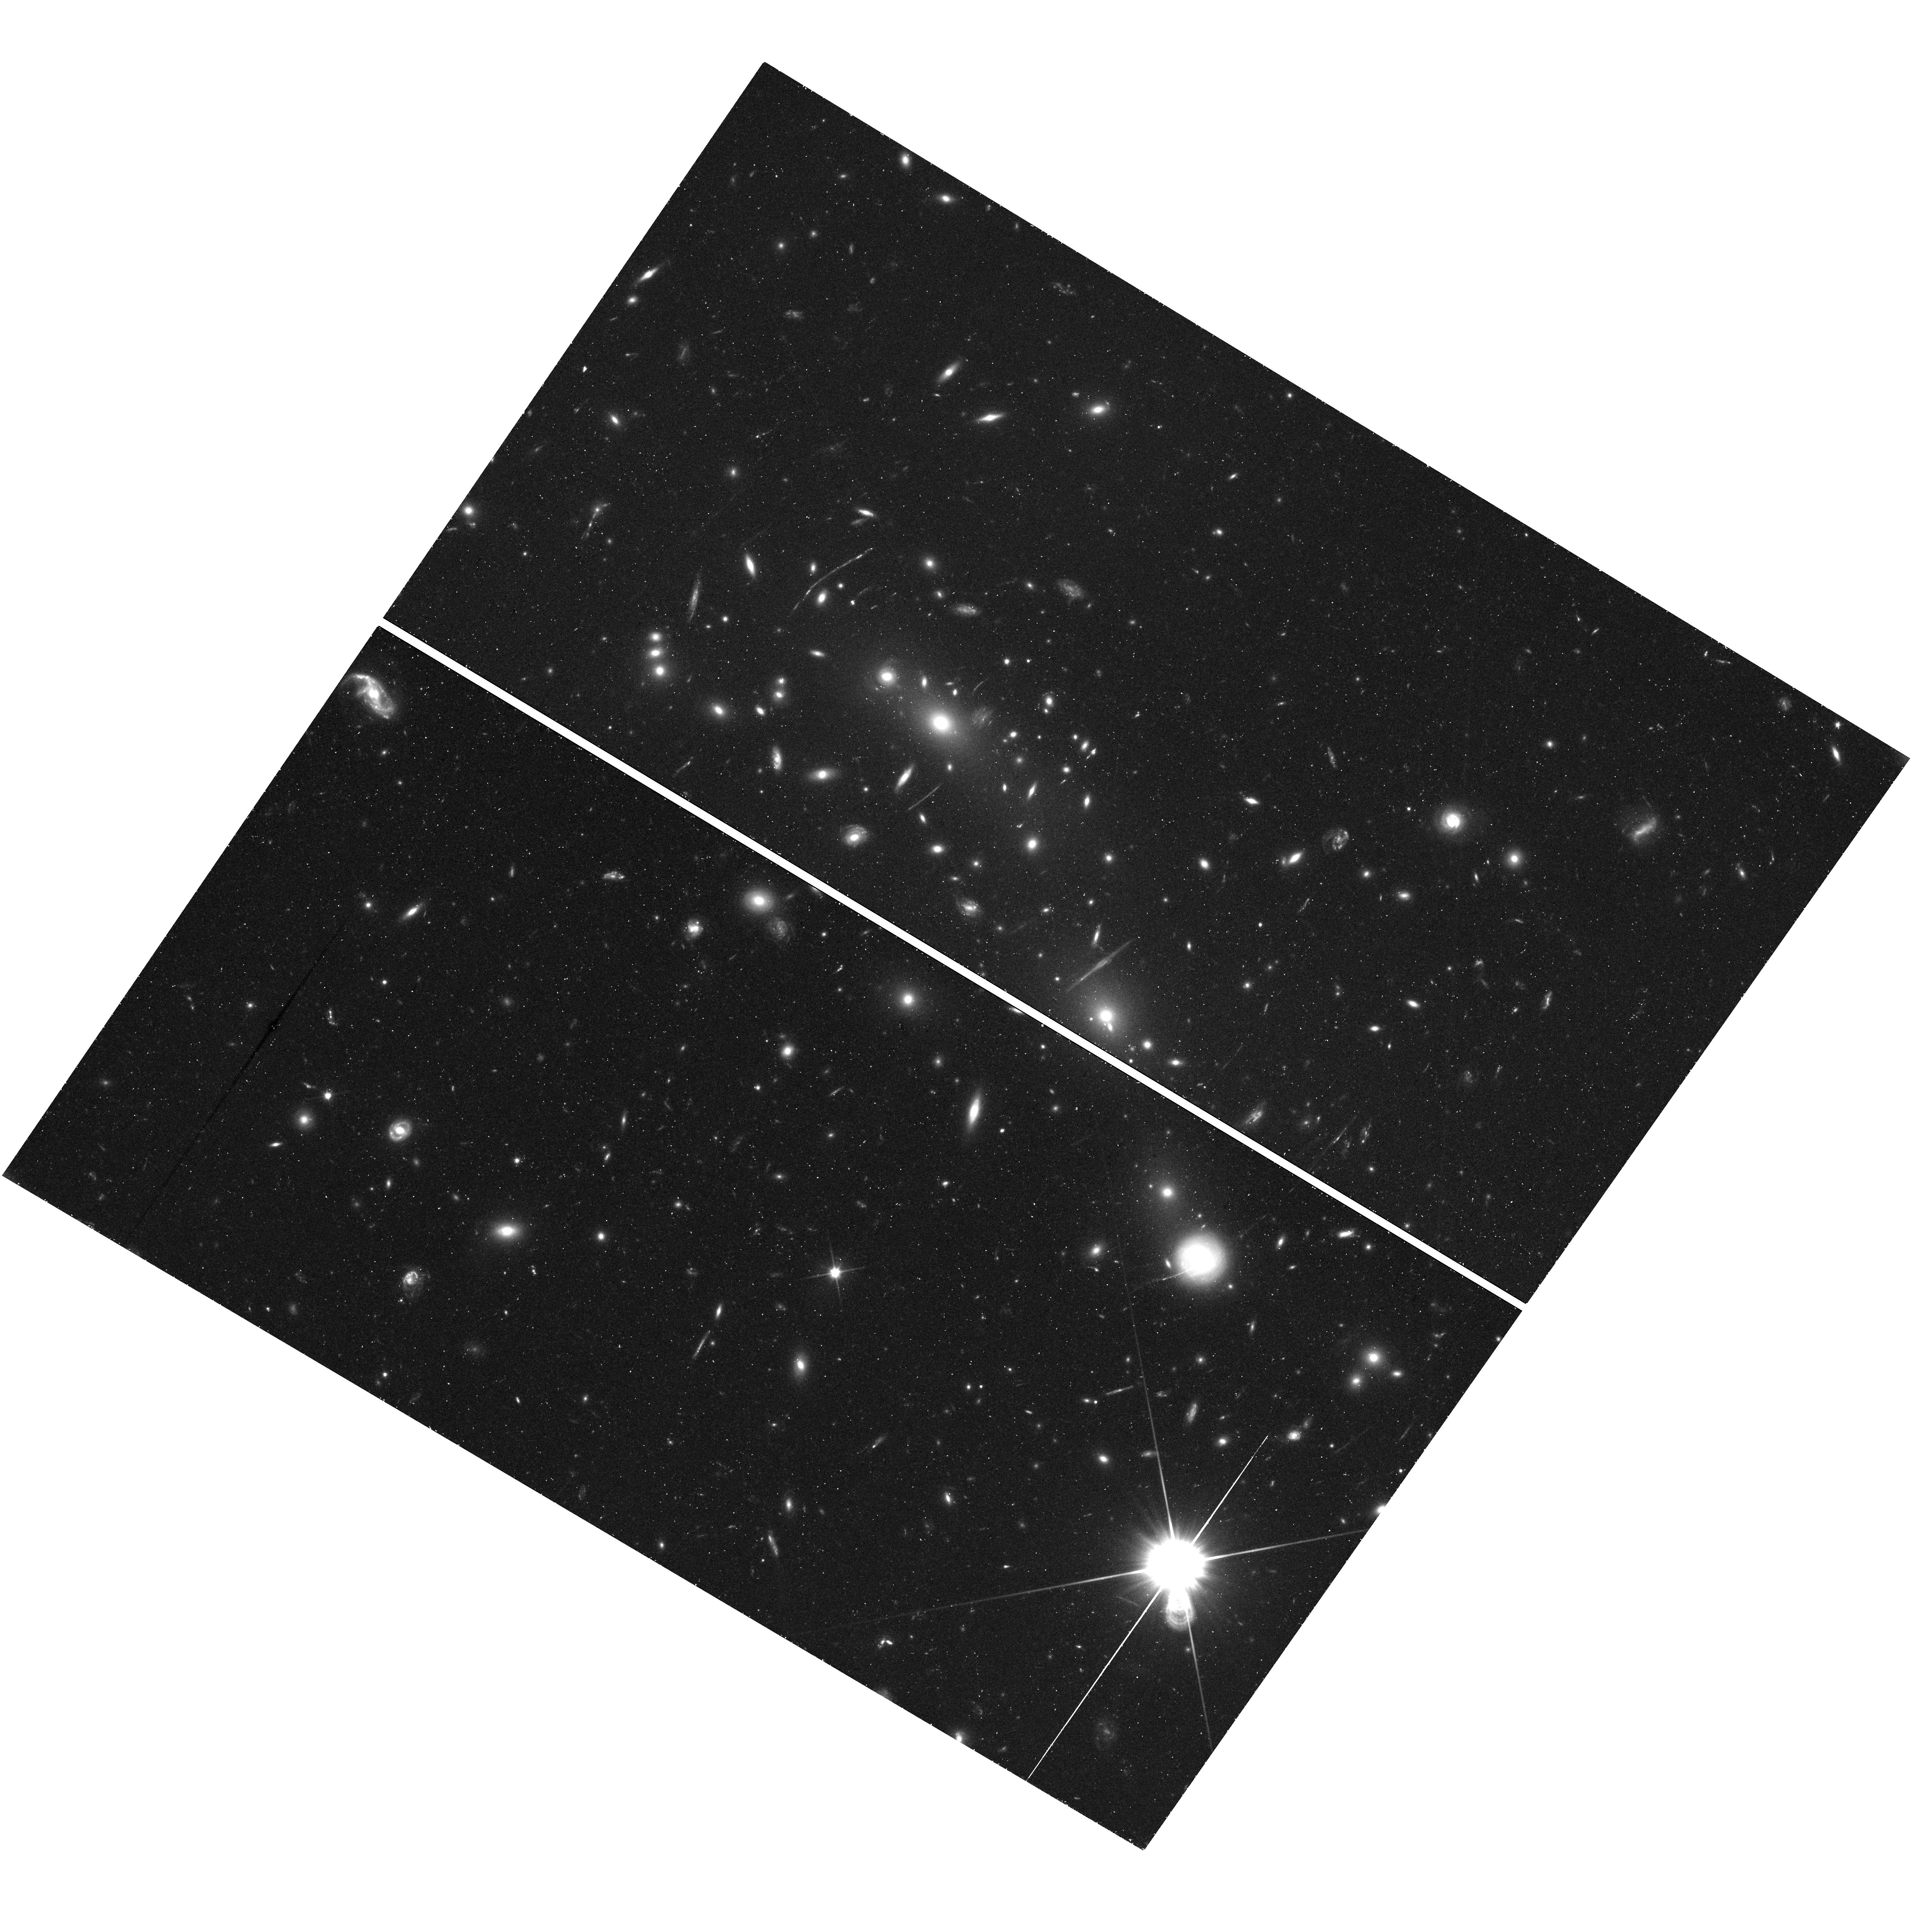
Target: MACSJ0416.1-2403. Instrument: WFC3/UVIS. Filter: F350LP. Exposure: 43 min. Observation ID: hst_16278_a7_wfc3_uvis_f350lp_iecda7

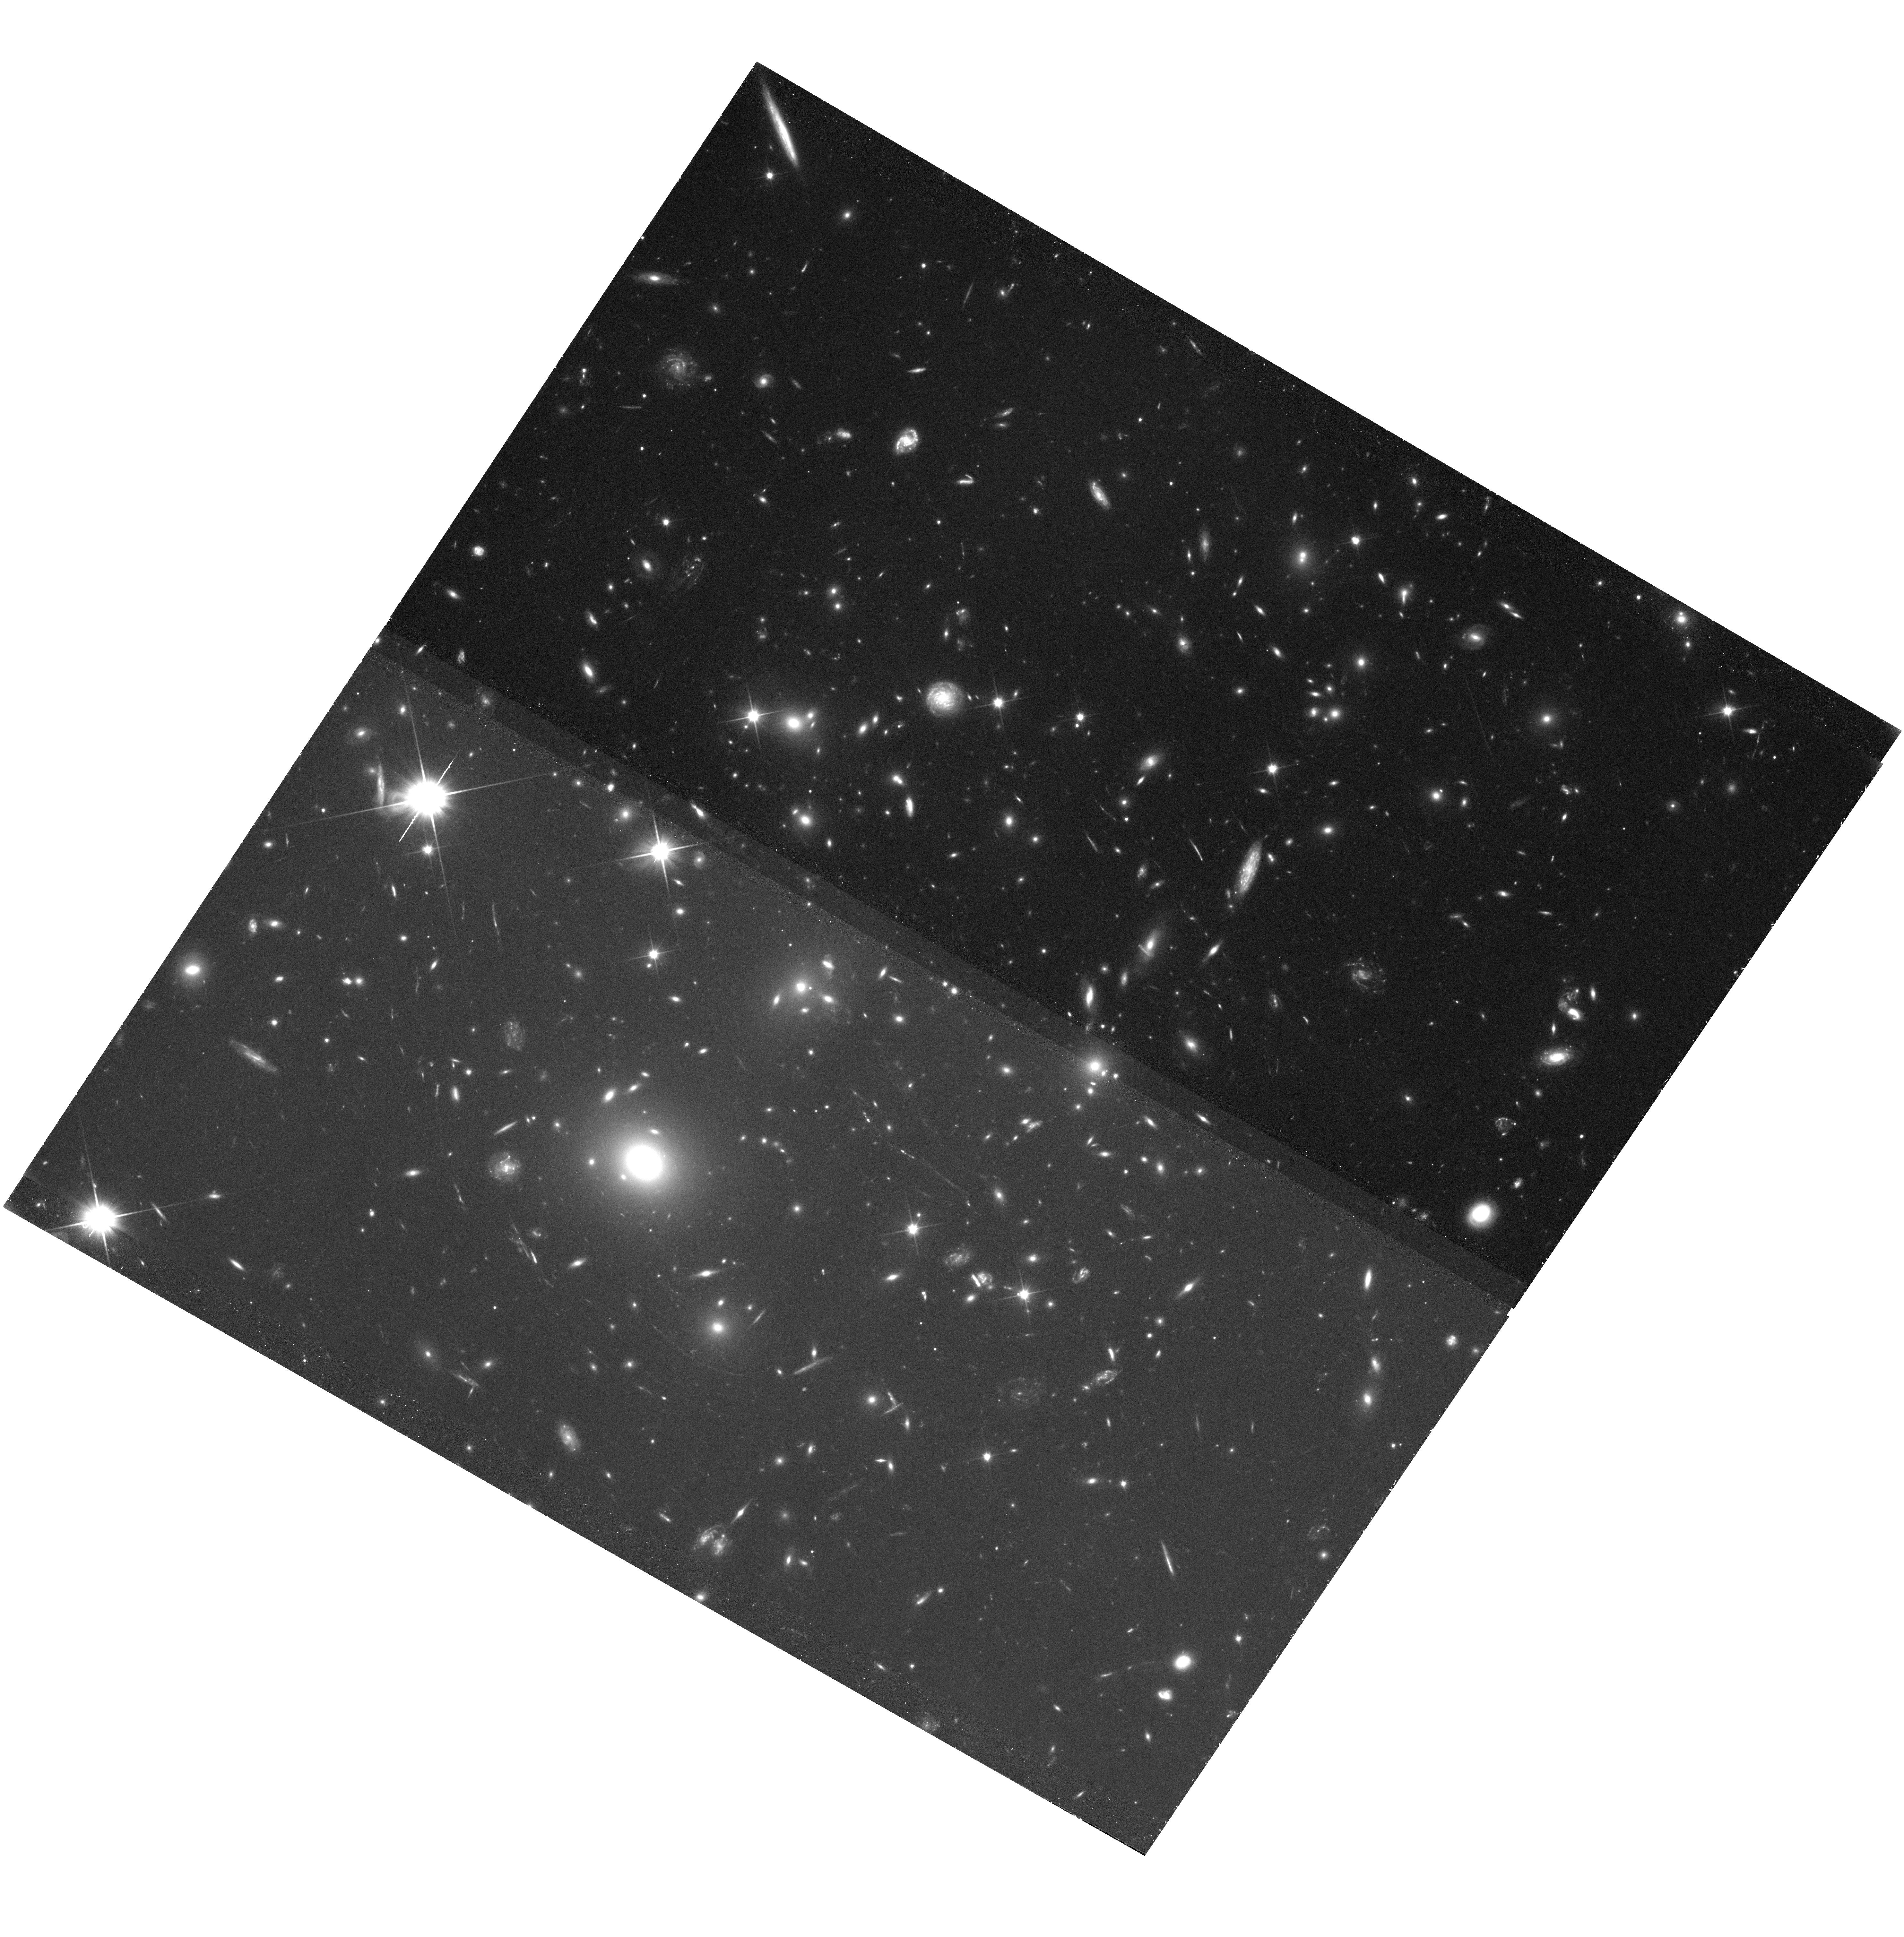
Target: MACSJ0717.5+3745. Instrument: WFC3/UVIS. Filter: F200LP. Exposure: 1.3 h. Observation ID: hst_16278_82_wfc3_uvis_f200lp_iecd82

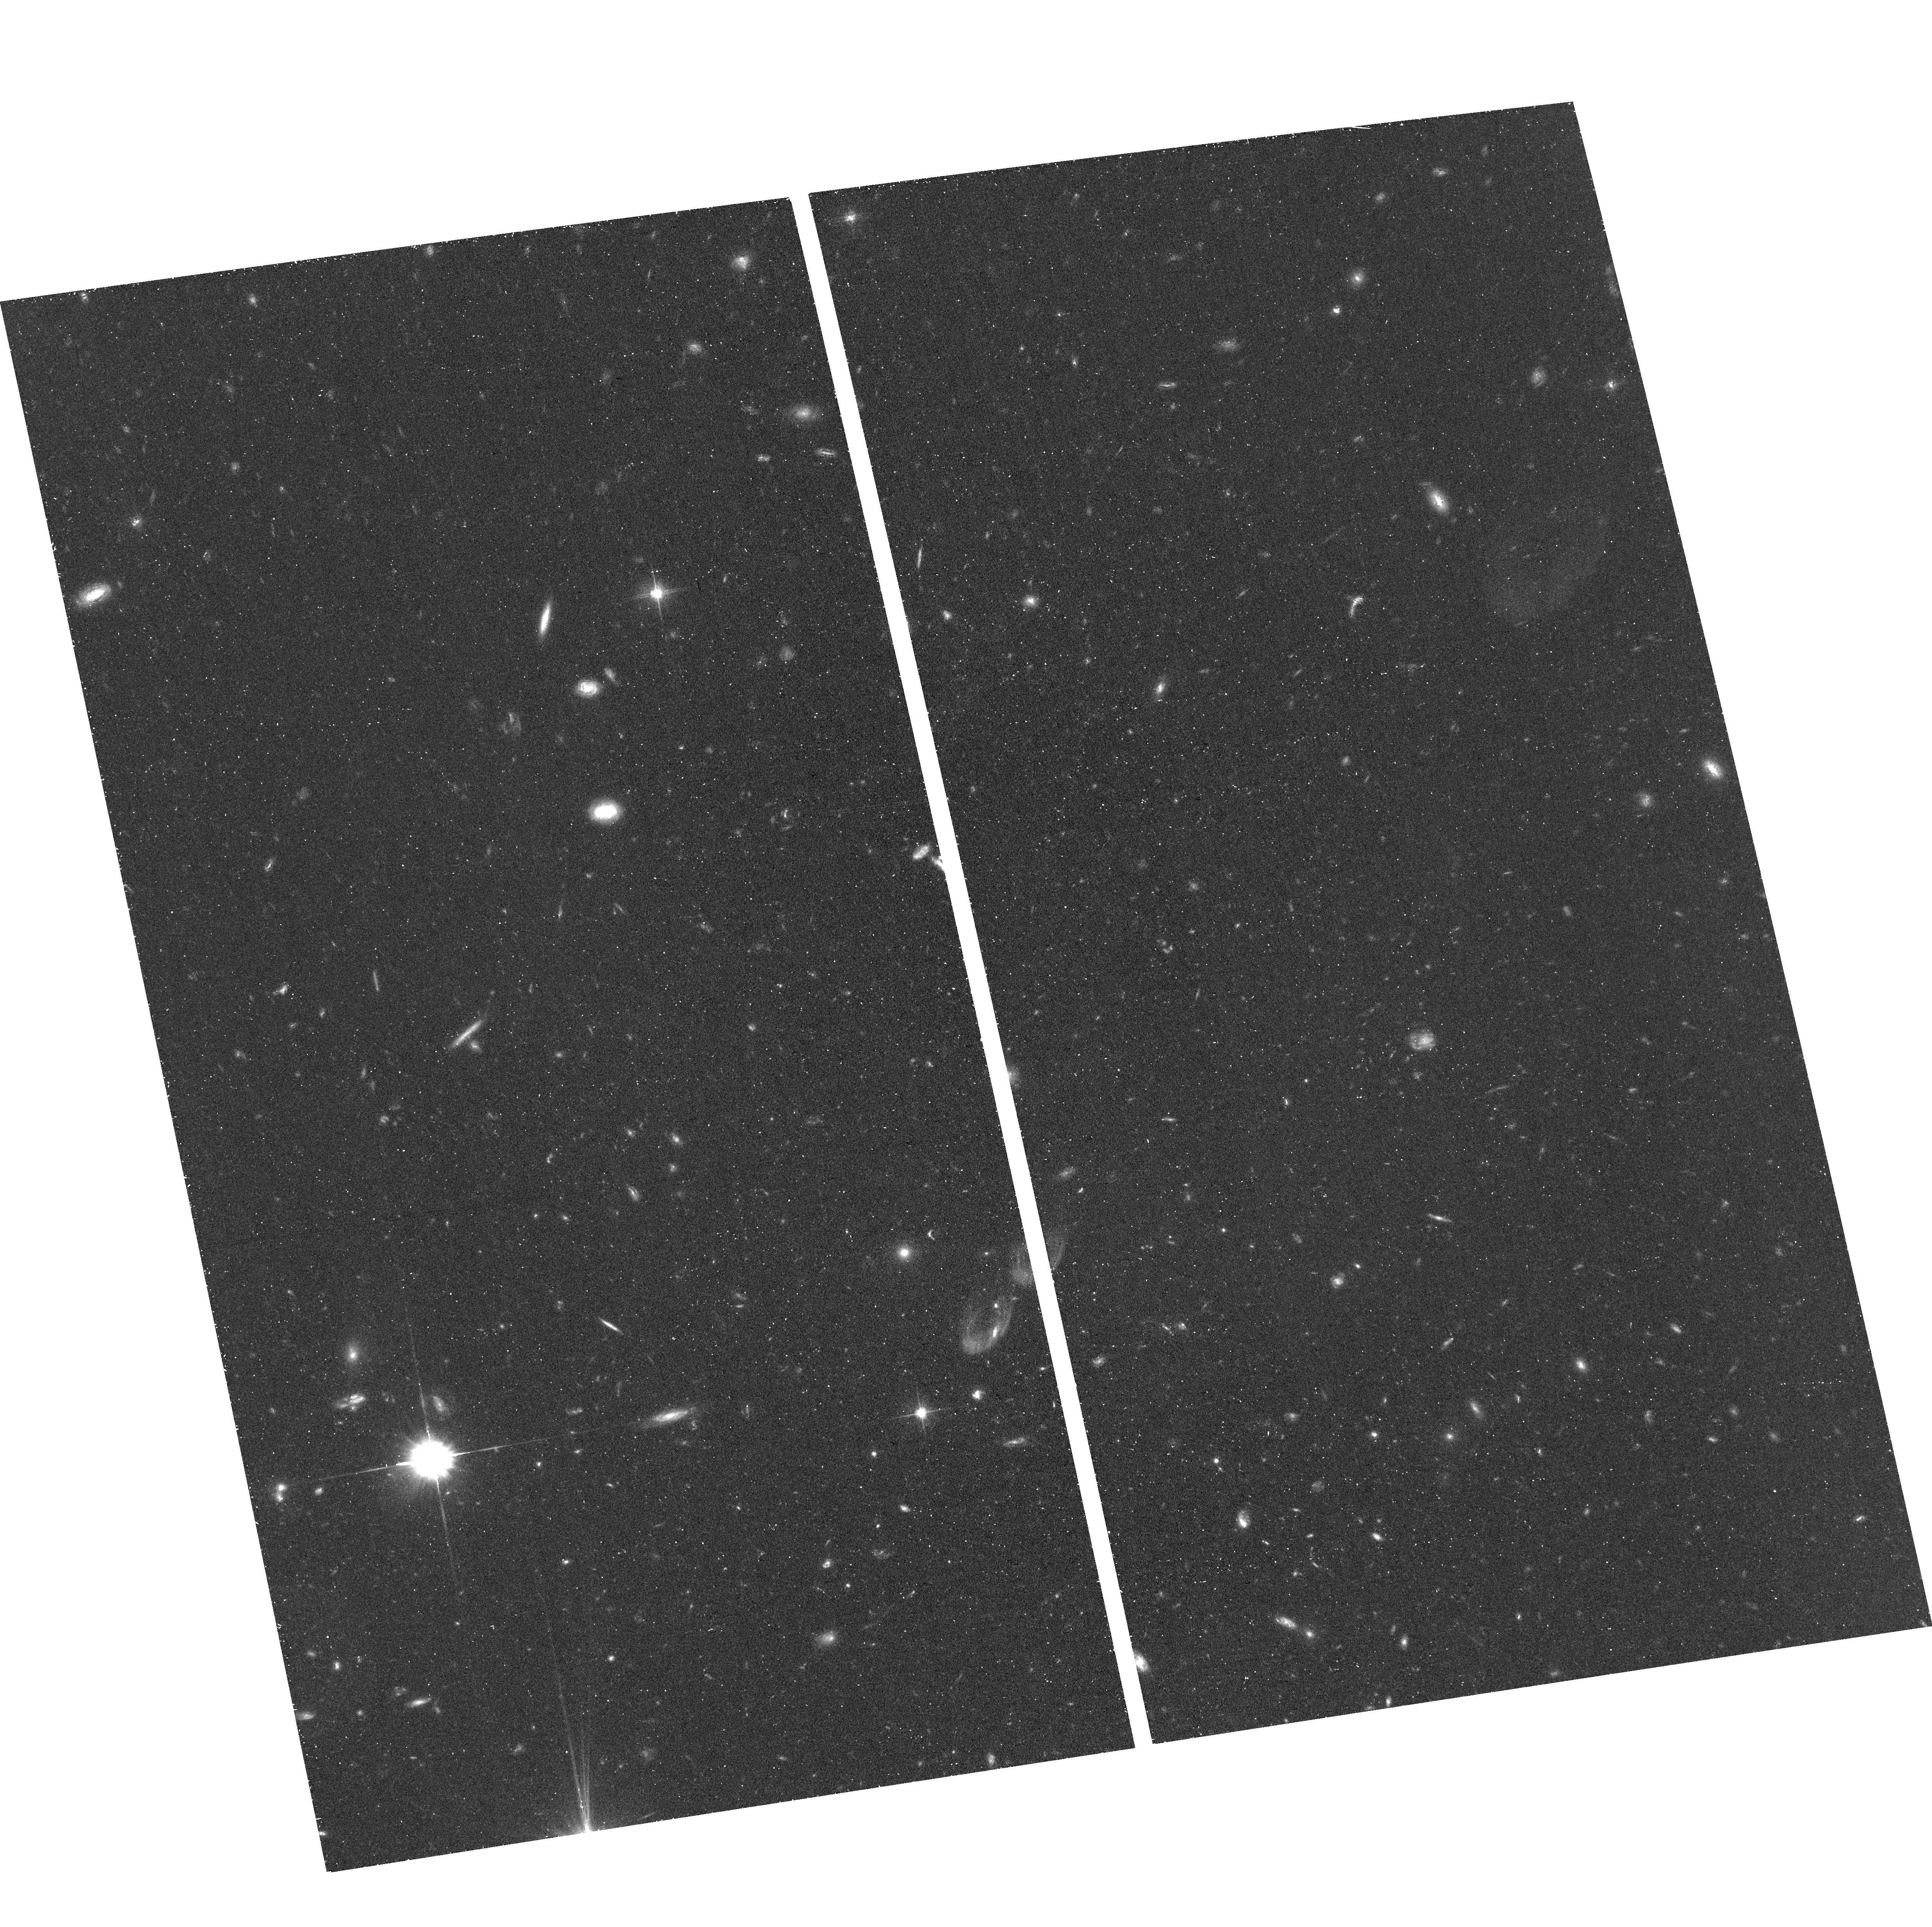
Target: field at RA 64.099°, Dec -24.159°. Instrument: ACS/WFC. Filter: F606W. Exposure: 40 min. Observation ID: hst_16278_73_acs_wfc_f606w_jecd73

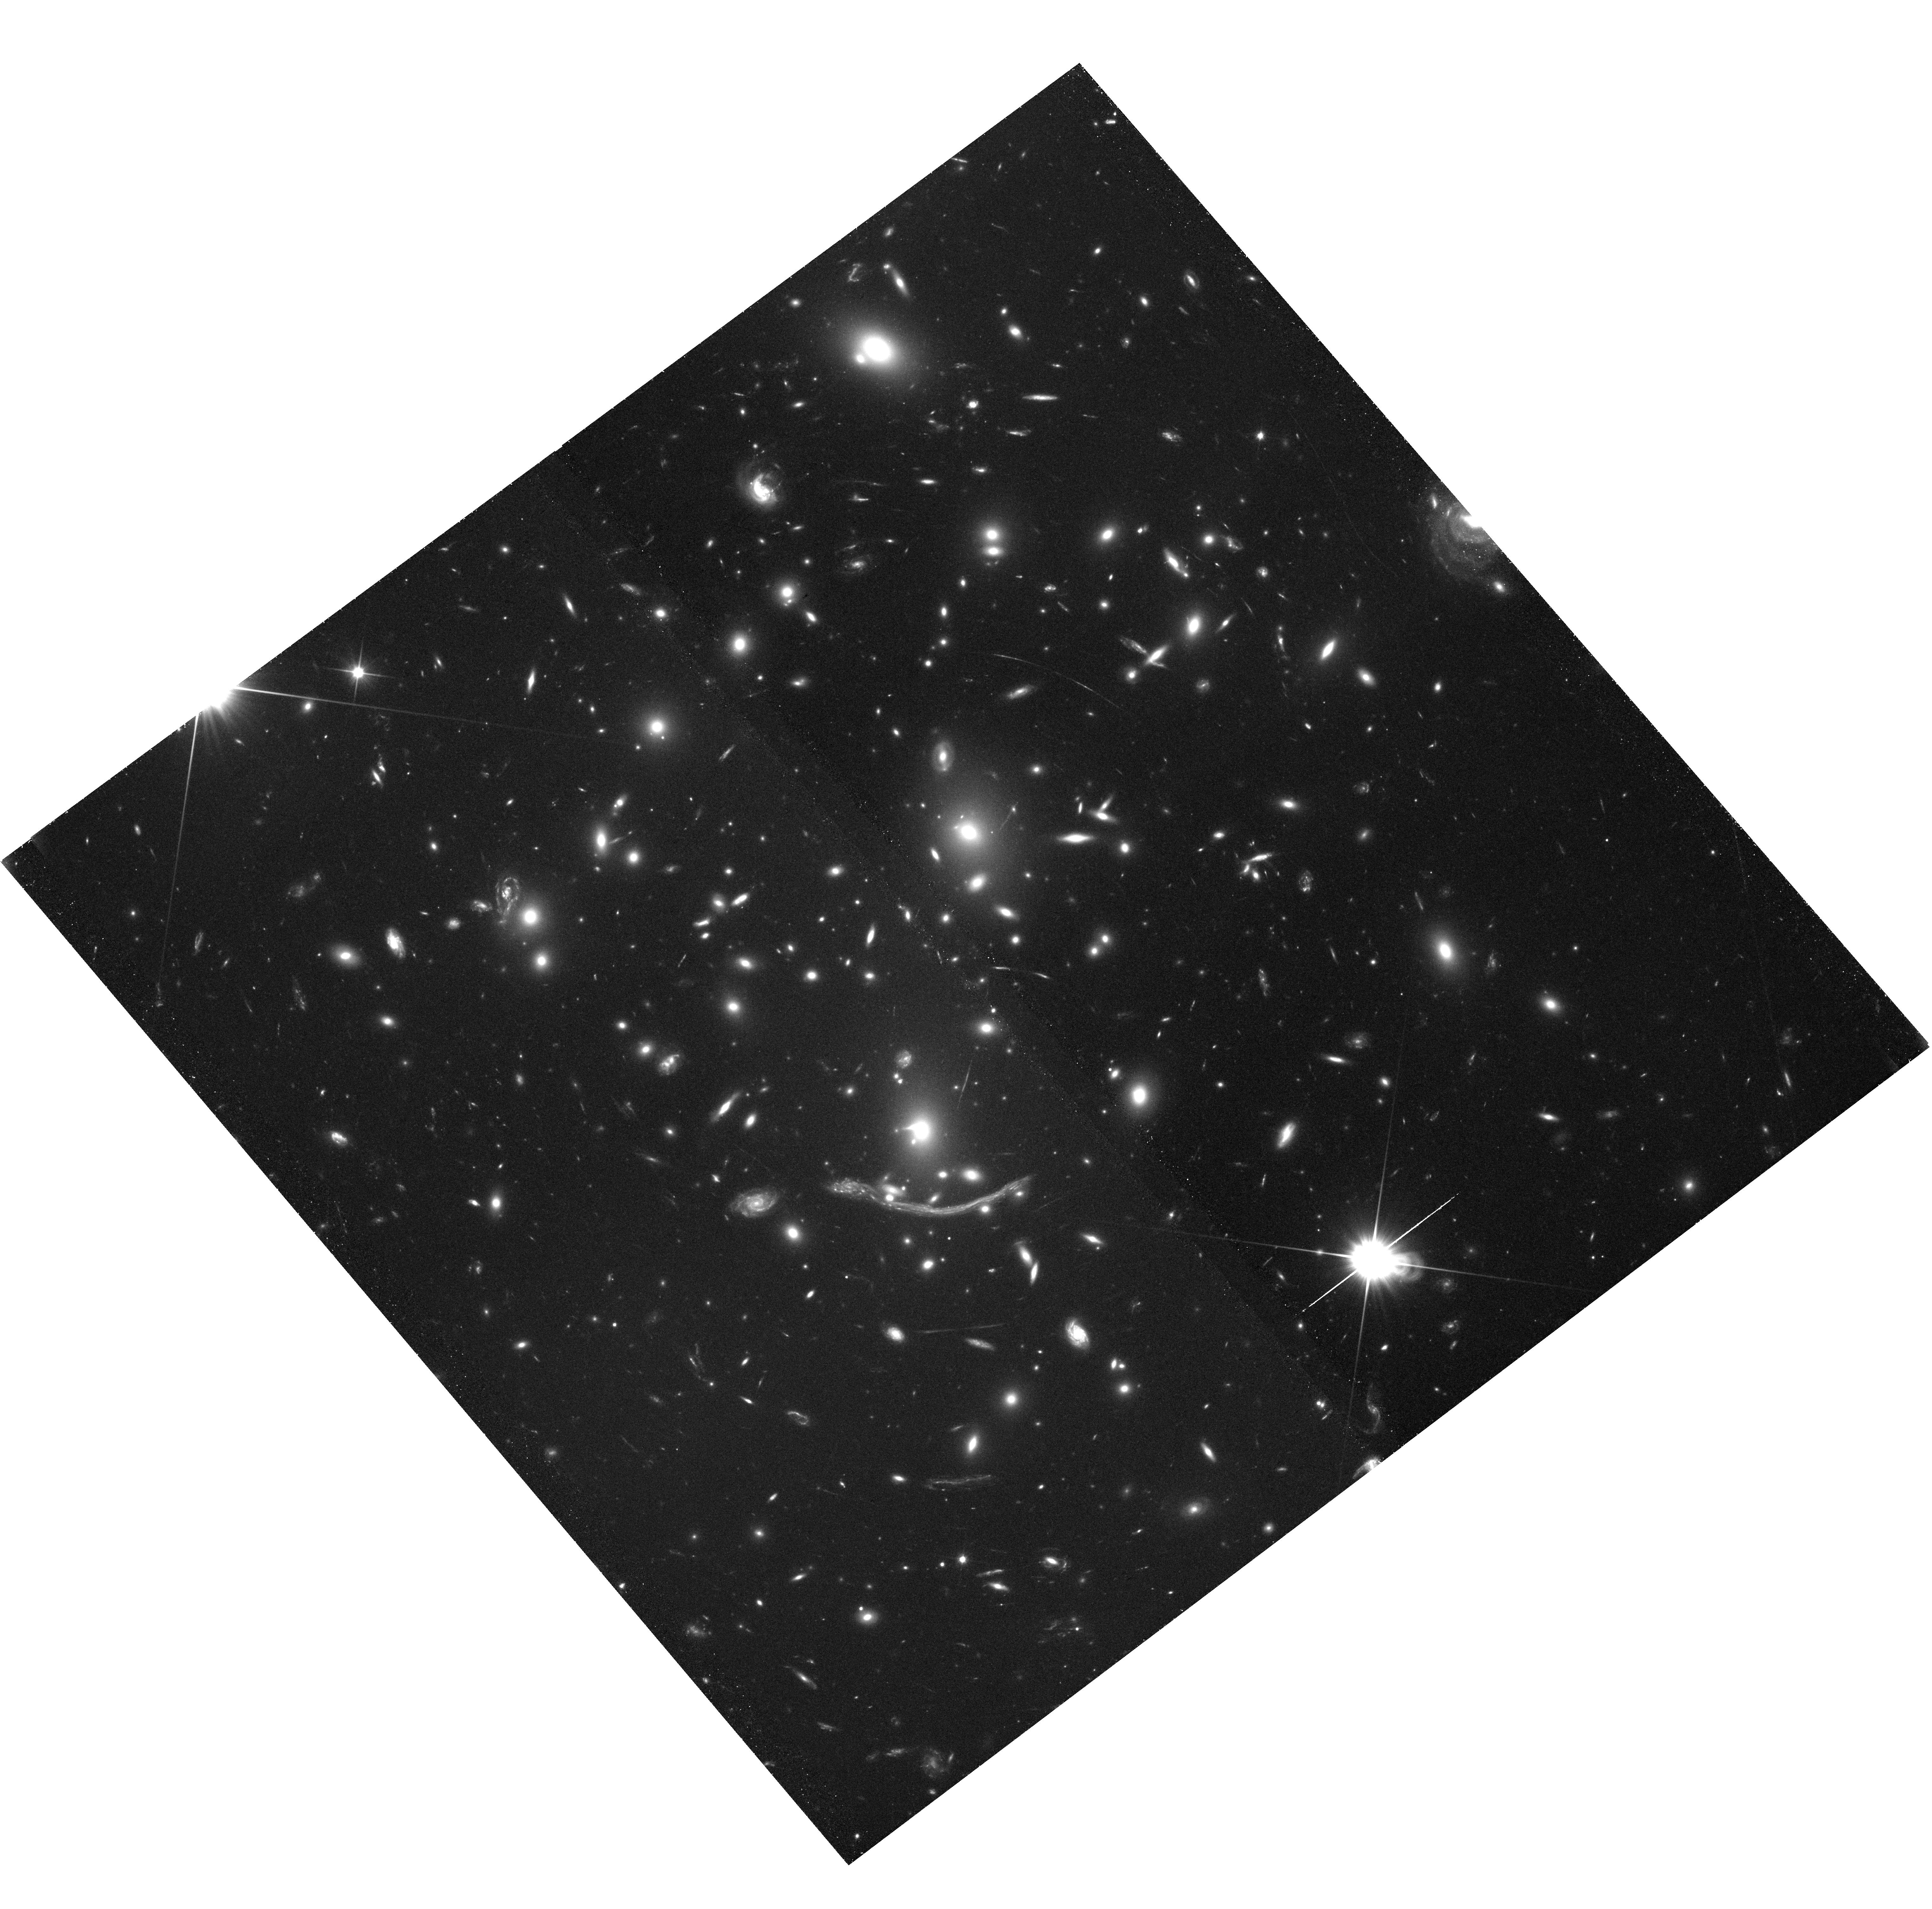
Target: ABELL-370. Instrument: WFC3/UVIS. Filter: F350LP. Exposure: 1.3 h. Observation ID: hst_16278_57_wfc3_uvis_f350lp_iecd57

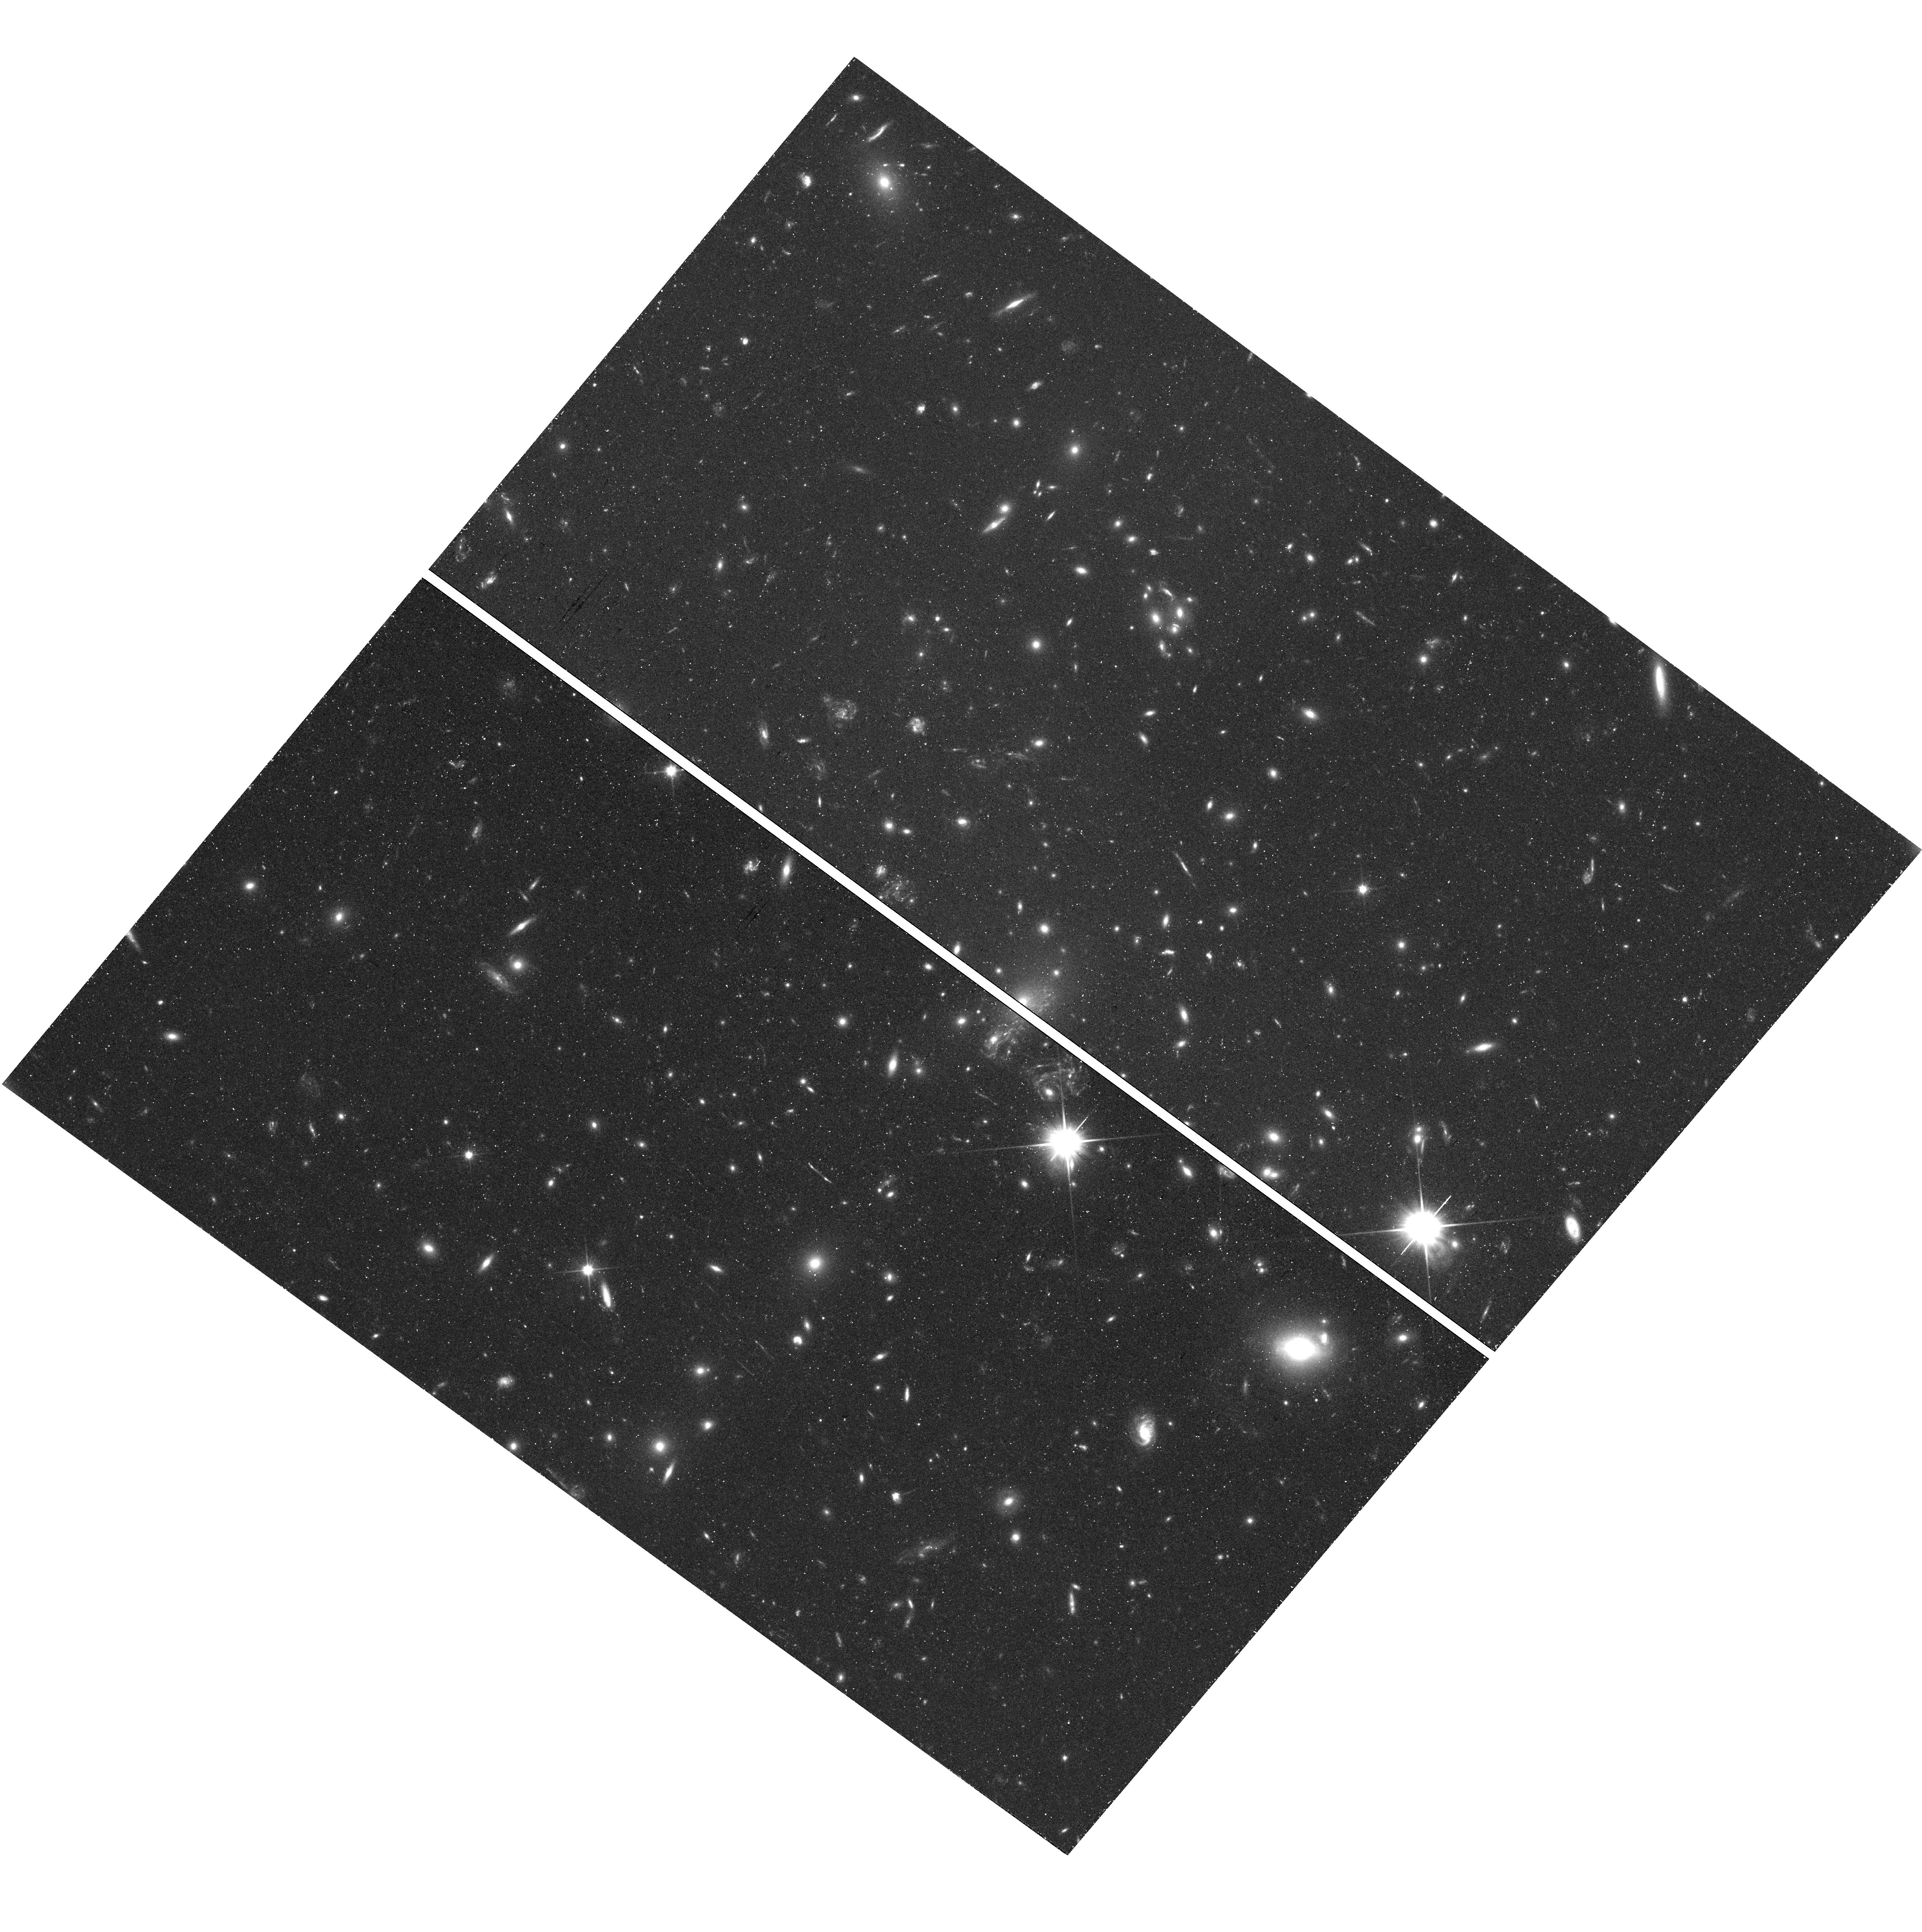
Target: MACSJ1149.5+2223. Instrument: WFC3/UVIS. Filter: F350LP. Exposure: 38 min. Observation ID: hst_16278_65_wfc3_uvis_f350lp_iecd65

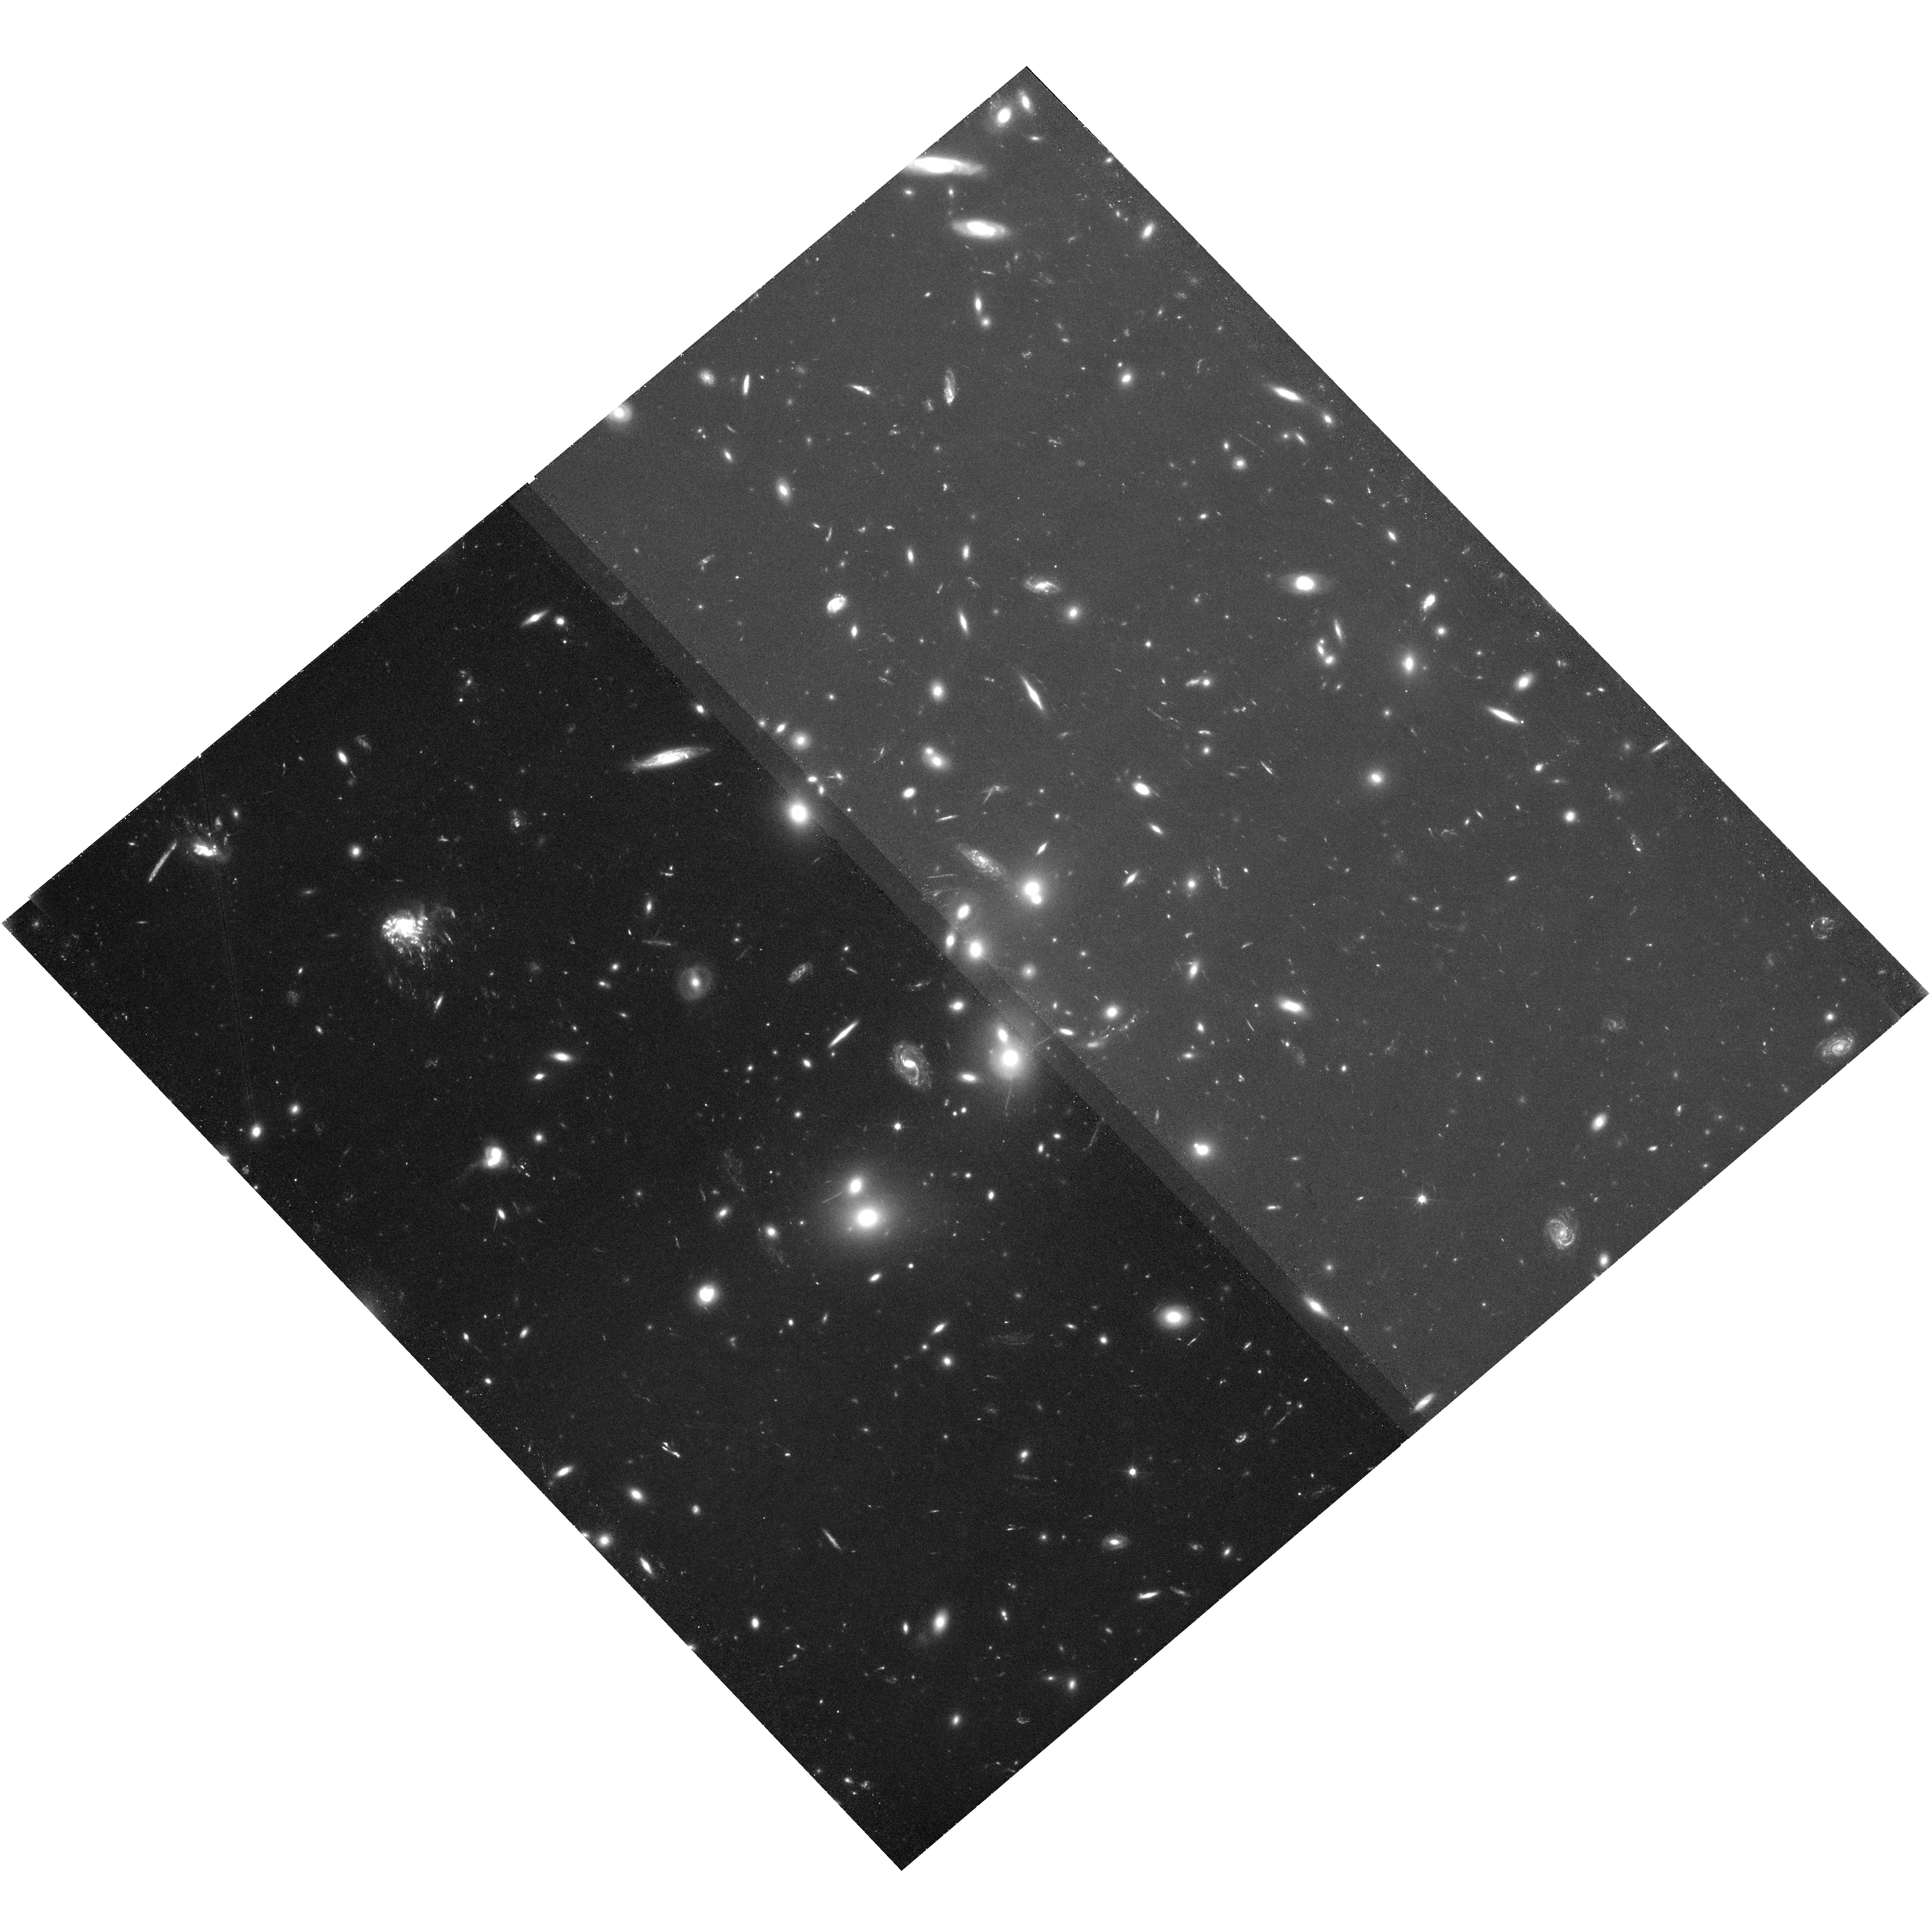
Target: ABELL-2744. Instrument: WFC3/UVIS. Filter: F200LP. Exposure: 1.3 h. Observation ID: hst_16278_50_wfc3_uvis_f200lp_iecd50

Flashlights: Many Extremely Magnified Individual Stars as Probes of Dark Matter and Stellar Populations to Redshift z~2 (PI: Kelly, Patrick)

A total of four bright microlensing events (<26.5 mag AB) of individual luminous stars at redshift z=1-2 have recently been discovered in Hubble Space Telescope observations of galaxy-cluster gravitational lenses. The frequency of these events appears to be greater than expected, and a sufficiently elevated rate would directly imply the existence of compact objects consisting of even 1-2% of dark matter. Galaxy-cluster fields also highly magnify the galaxies responsible for the reionization of the universe, yet lens models require improvement to predict the magnifications of high-redshift galaxies accurately. Finally, we lack constraints on the stellar luminosity function at z=1-2. We propose two epochs of unfiltered ACS WFC and WFC3 UVIS imaging of each of the six Hubble Frontier Field (HFF) galaxy clusters fields with a single-visit five-sigma limiting magnitude of 31 AB. The observations will detect of order 100 microlensing events at three-sigma and two dozen at five-sigma significance, as well as an equal number of always-visible pairs of stellar images. If only 2% of dark matter consists of primordial black holes, then we will detect five times as many microlensing events. The pairs of stellar images will stringently constrain lens models, probe the abundance of low-mass dark-matter halos, and evaluate the possibility that dark matter consists of ultra-light bosons. The relative rates of microlensing events across lensed galaxies will measure variations in their stellar luminosity functions. The proposed imaging program will, finally, identify low-redshift contaminants in James Webb Space Telescope Lyman-break galaxy samples, and detect ultra-faint galaxies.